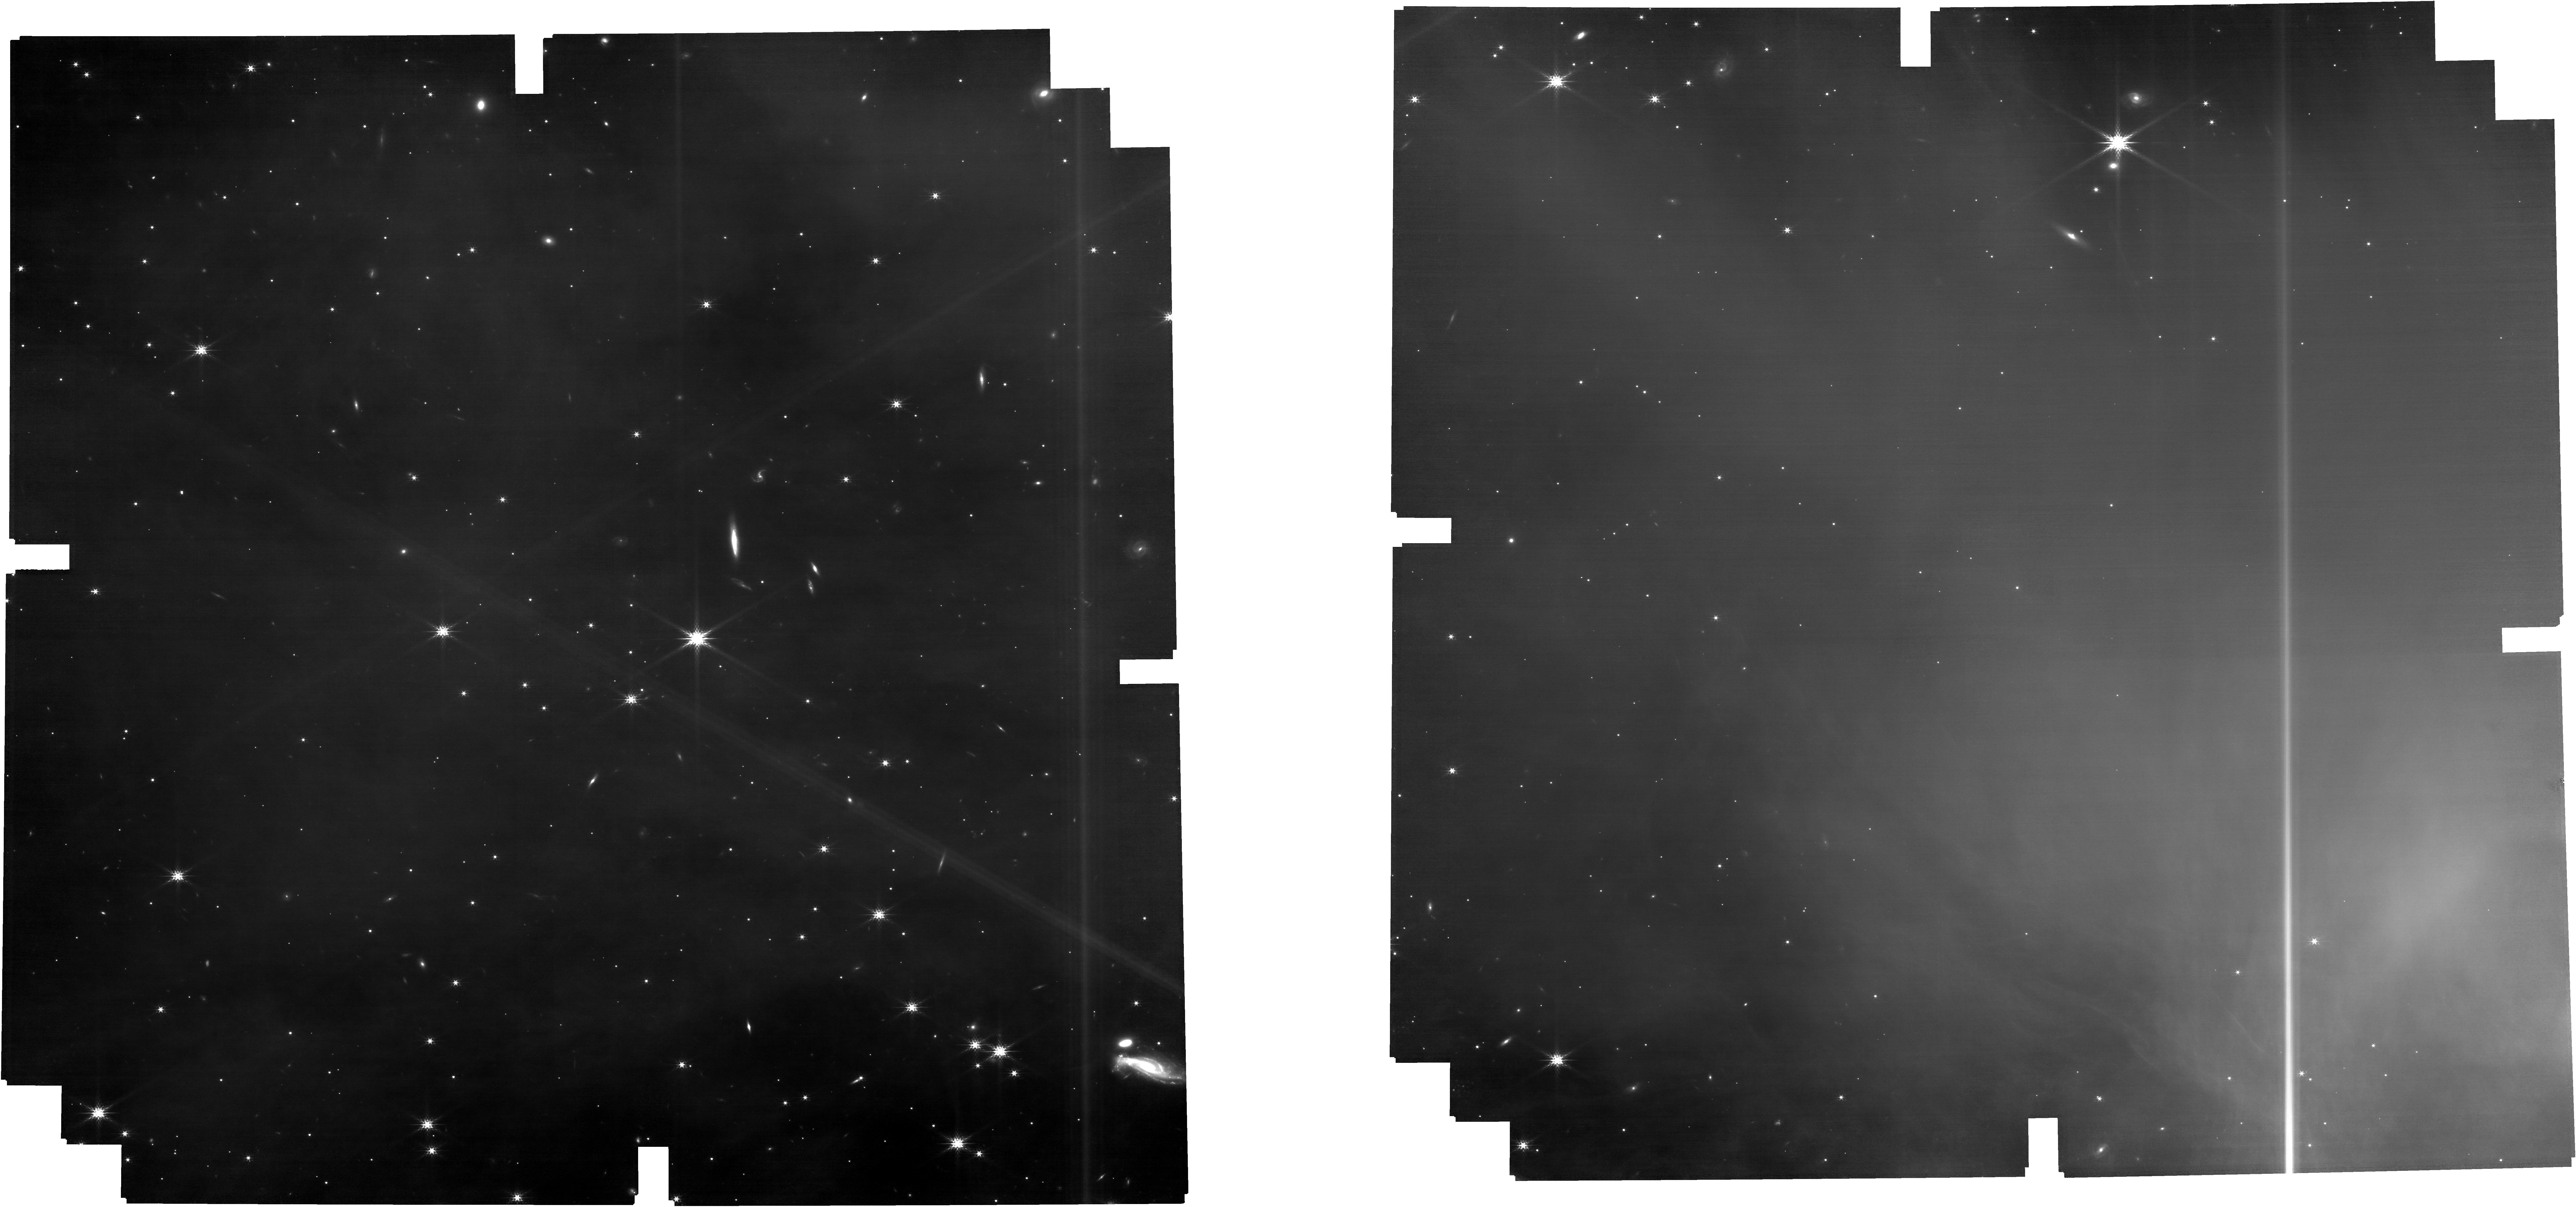
Target: CHAMMS1-C2-FIELD. Instrument: NIRCAM. Filter: F200W. Exposure: 1.7 h. Observation ID: jw01309-o026_t005_nircam_clear-f200w

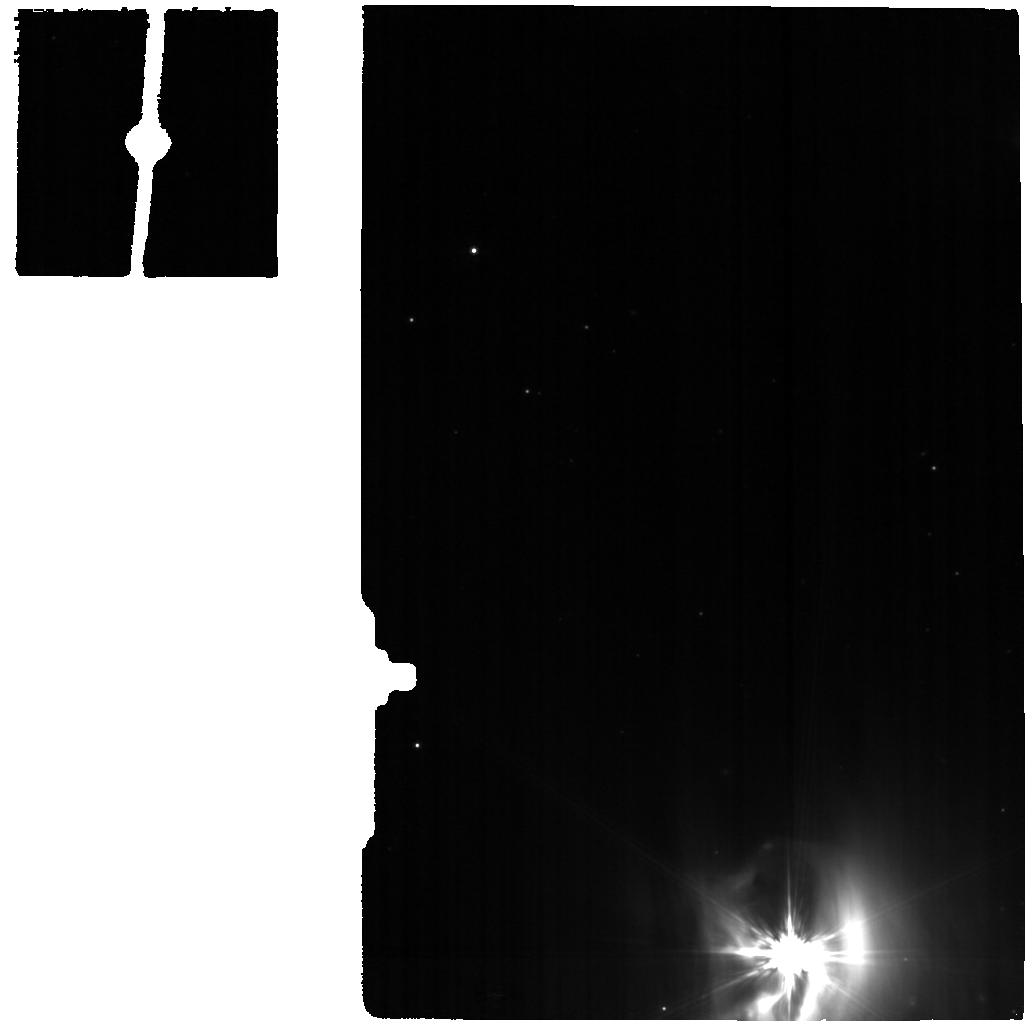
Target: CED110IRS4-MIRI-copy. Instrument: MIRI. Filter: F770W. Exposure: 1.4 h. Observation ID: jw01309-o027_t018_miri_f770w

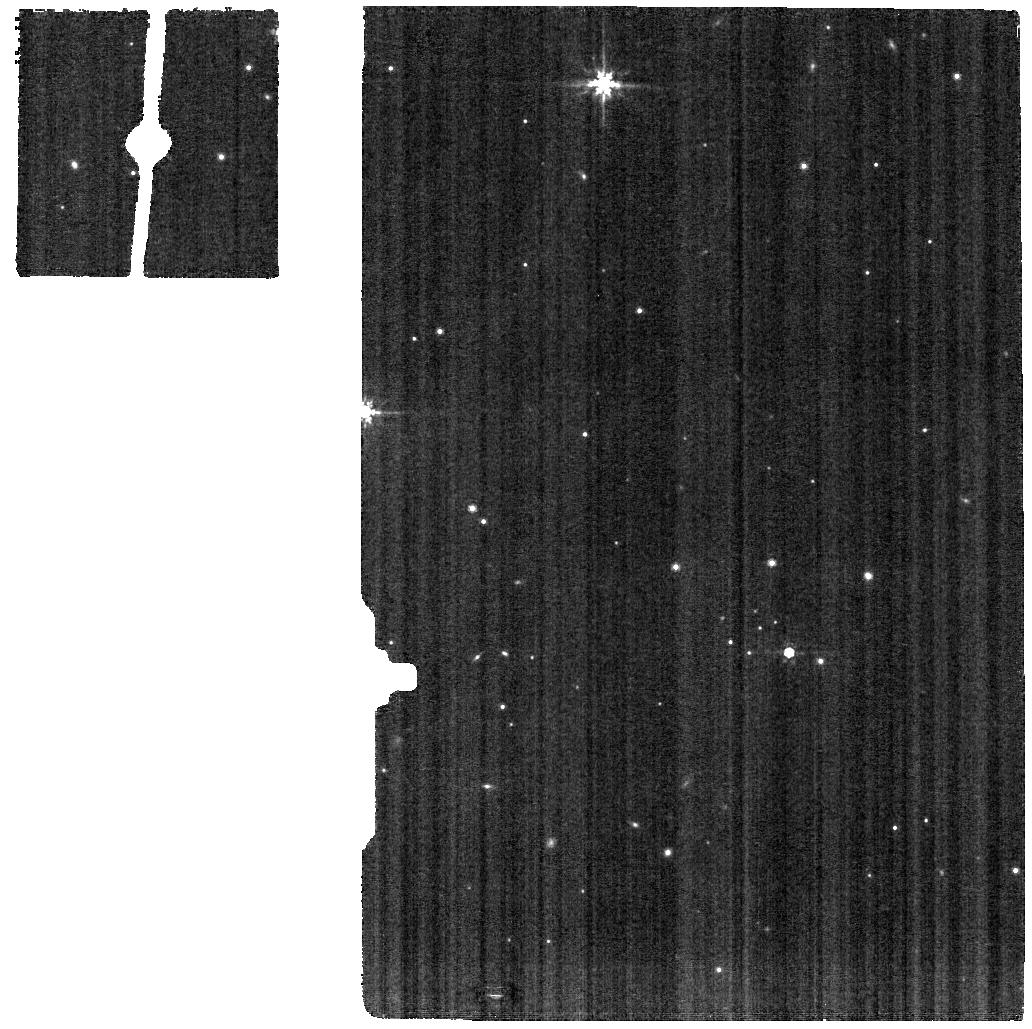
Target: HH48B-SKY-MIRI. Instrument: MIRI. Filter: F770W. Exposure: 1.4 h. Observation ID: jw01309-o010_t011_miri_f770w

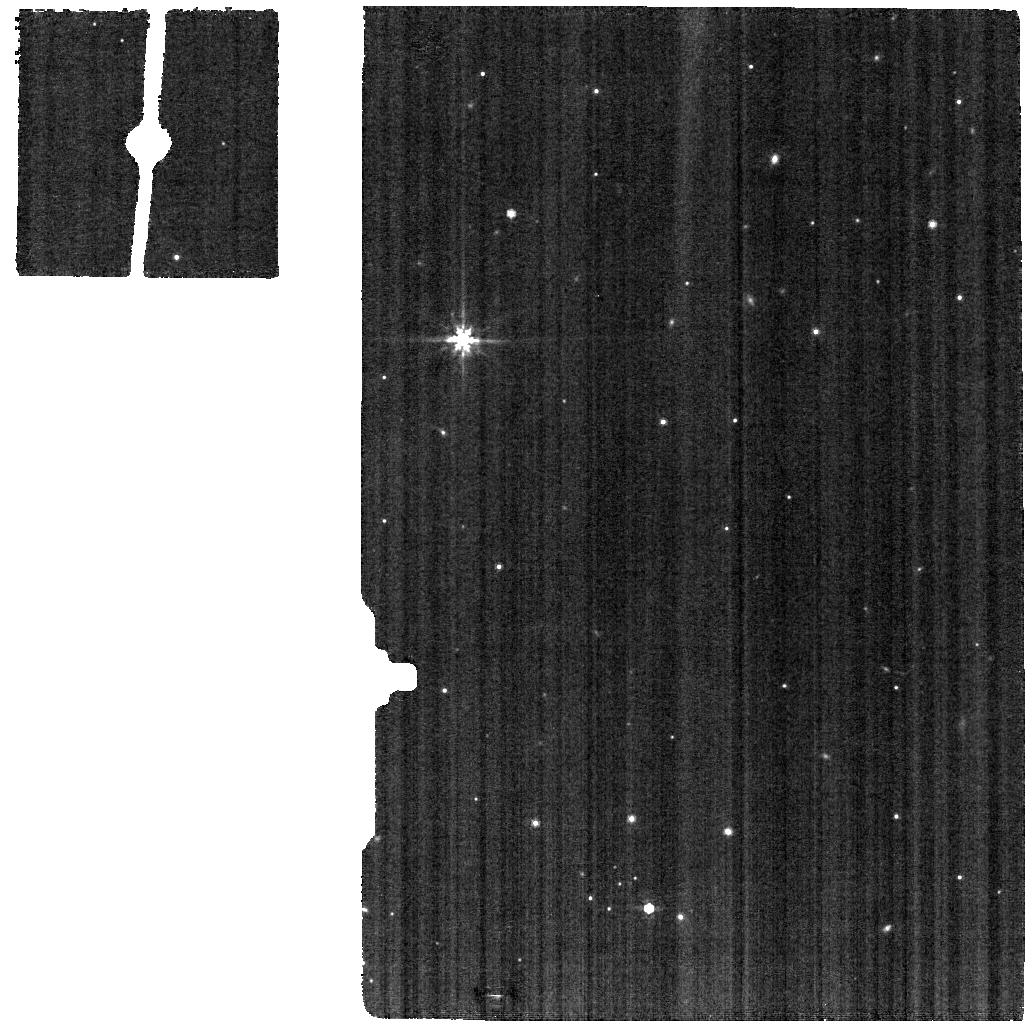
Target: HH48B-MIRI. Instrument: MIRI. Filter: F770W. Exposure: 1.4 h. Observation ID: jw01309-o009_t016_miri_f770w

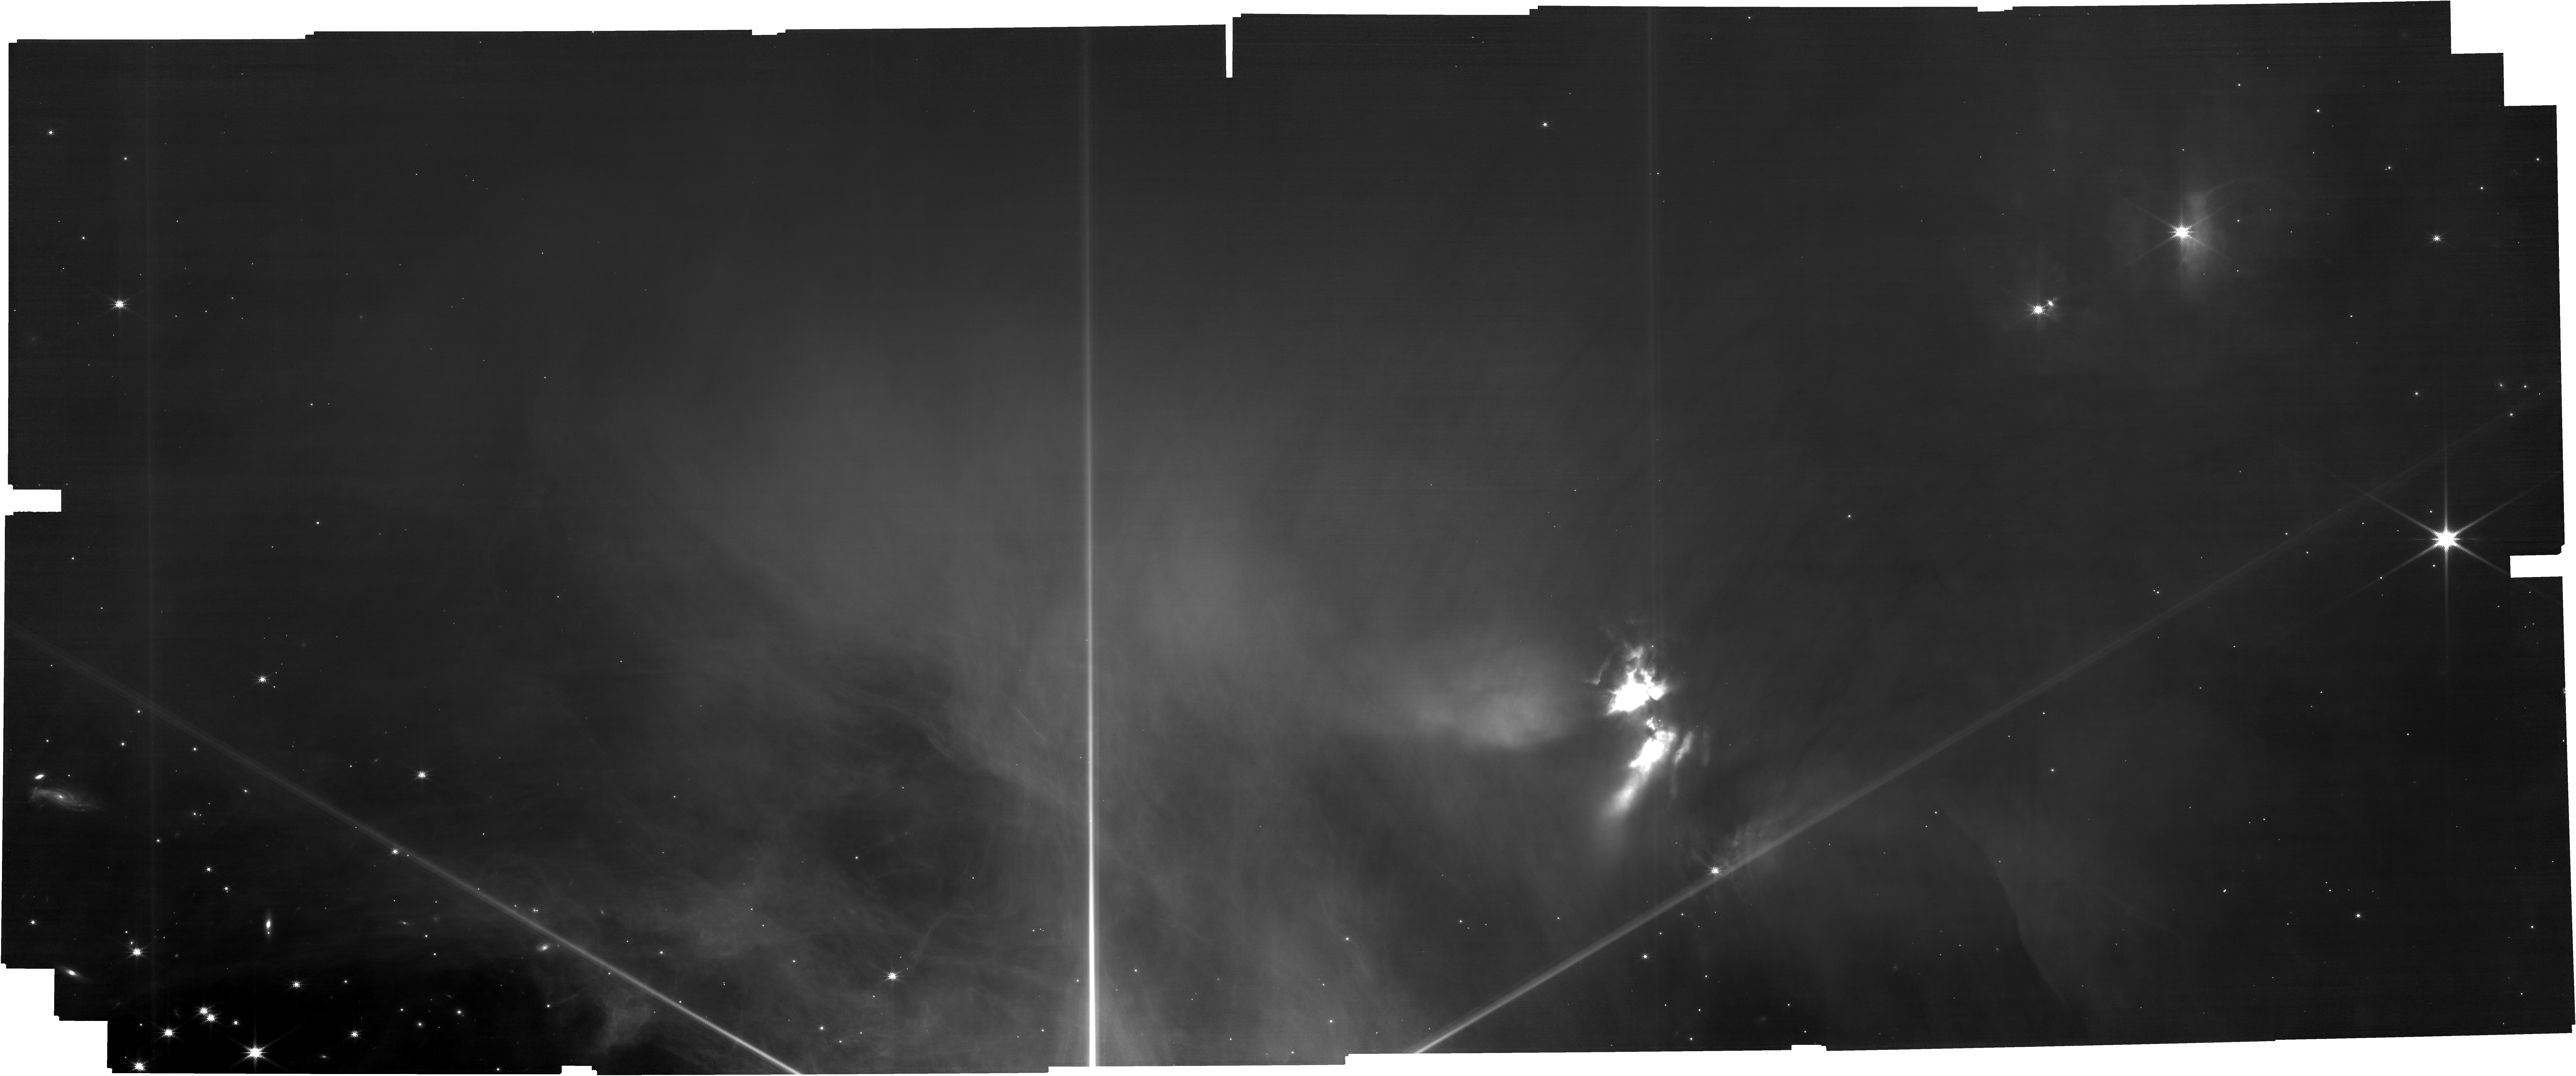
Target: CHAMMS1-C2-FIELD. Instrument: NIRCAM. Filter: F150W. Exposure: 1.7 h. Observation ID: jw01309-o023_t005_nircam_clear-f150w

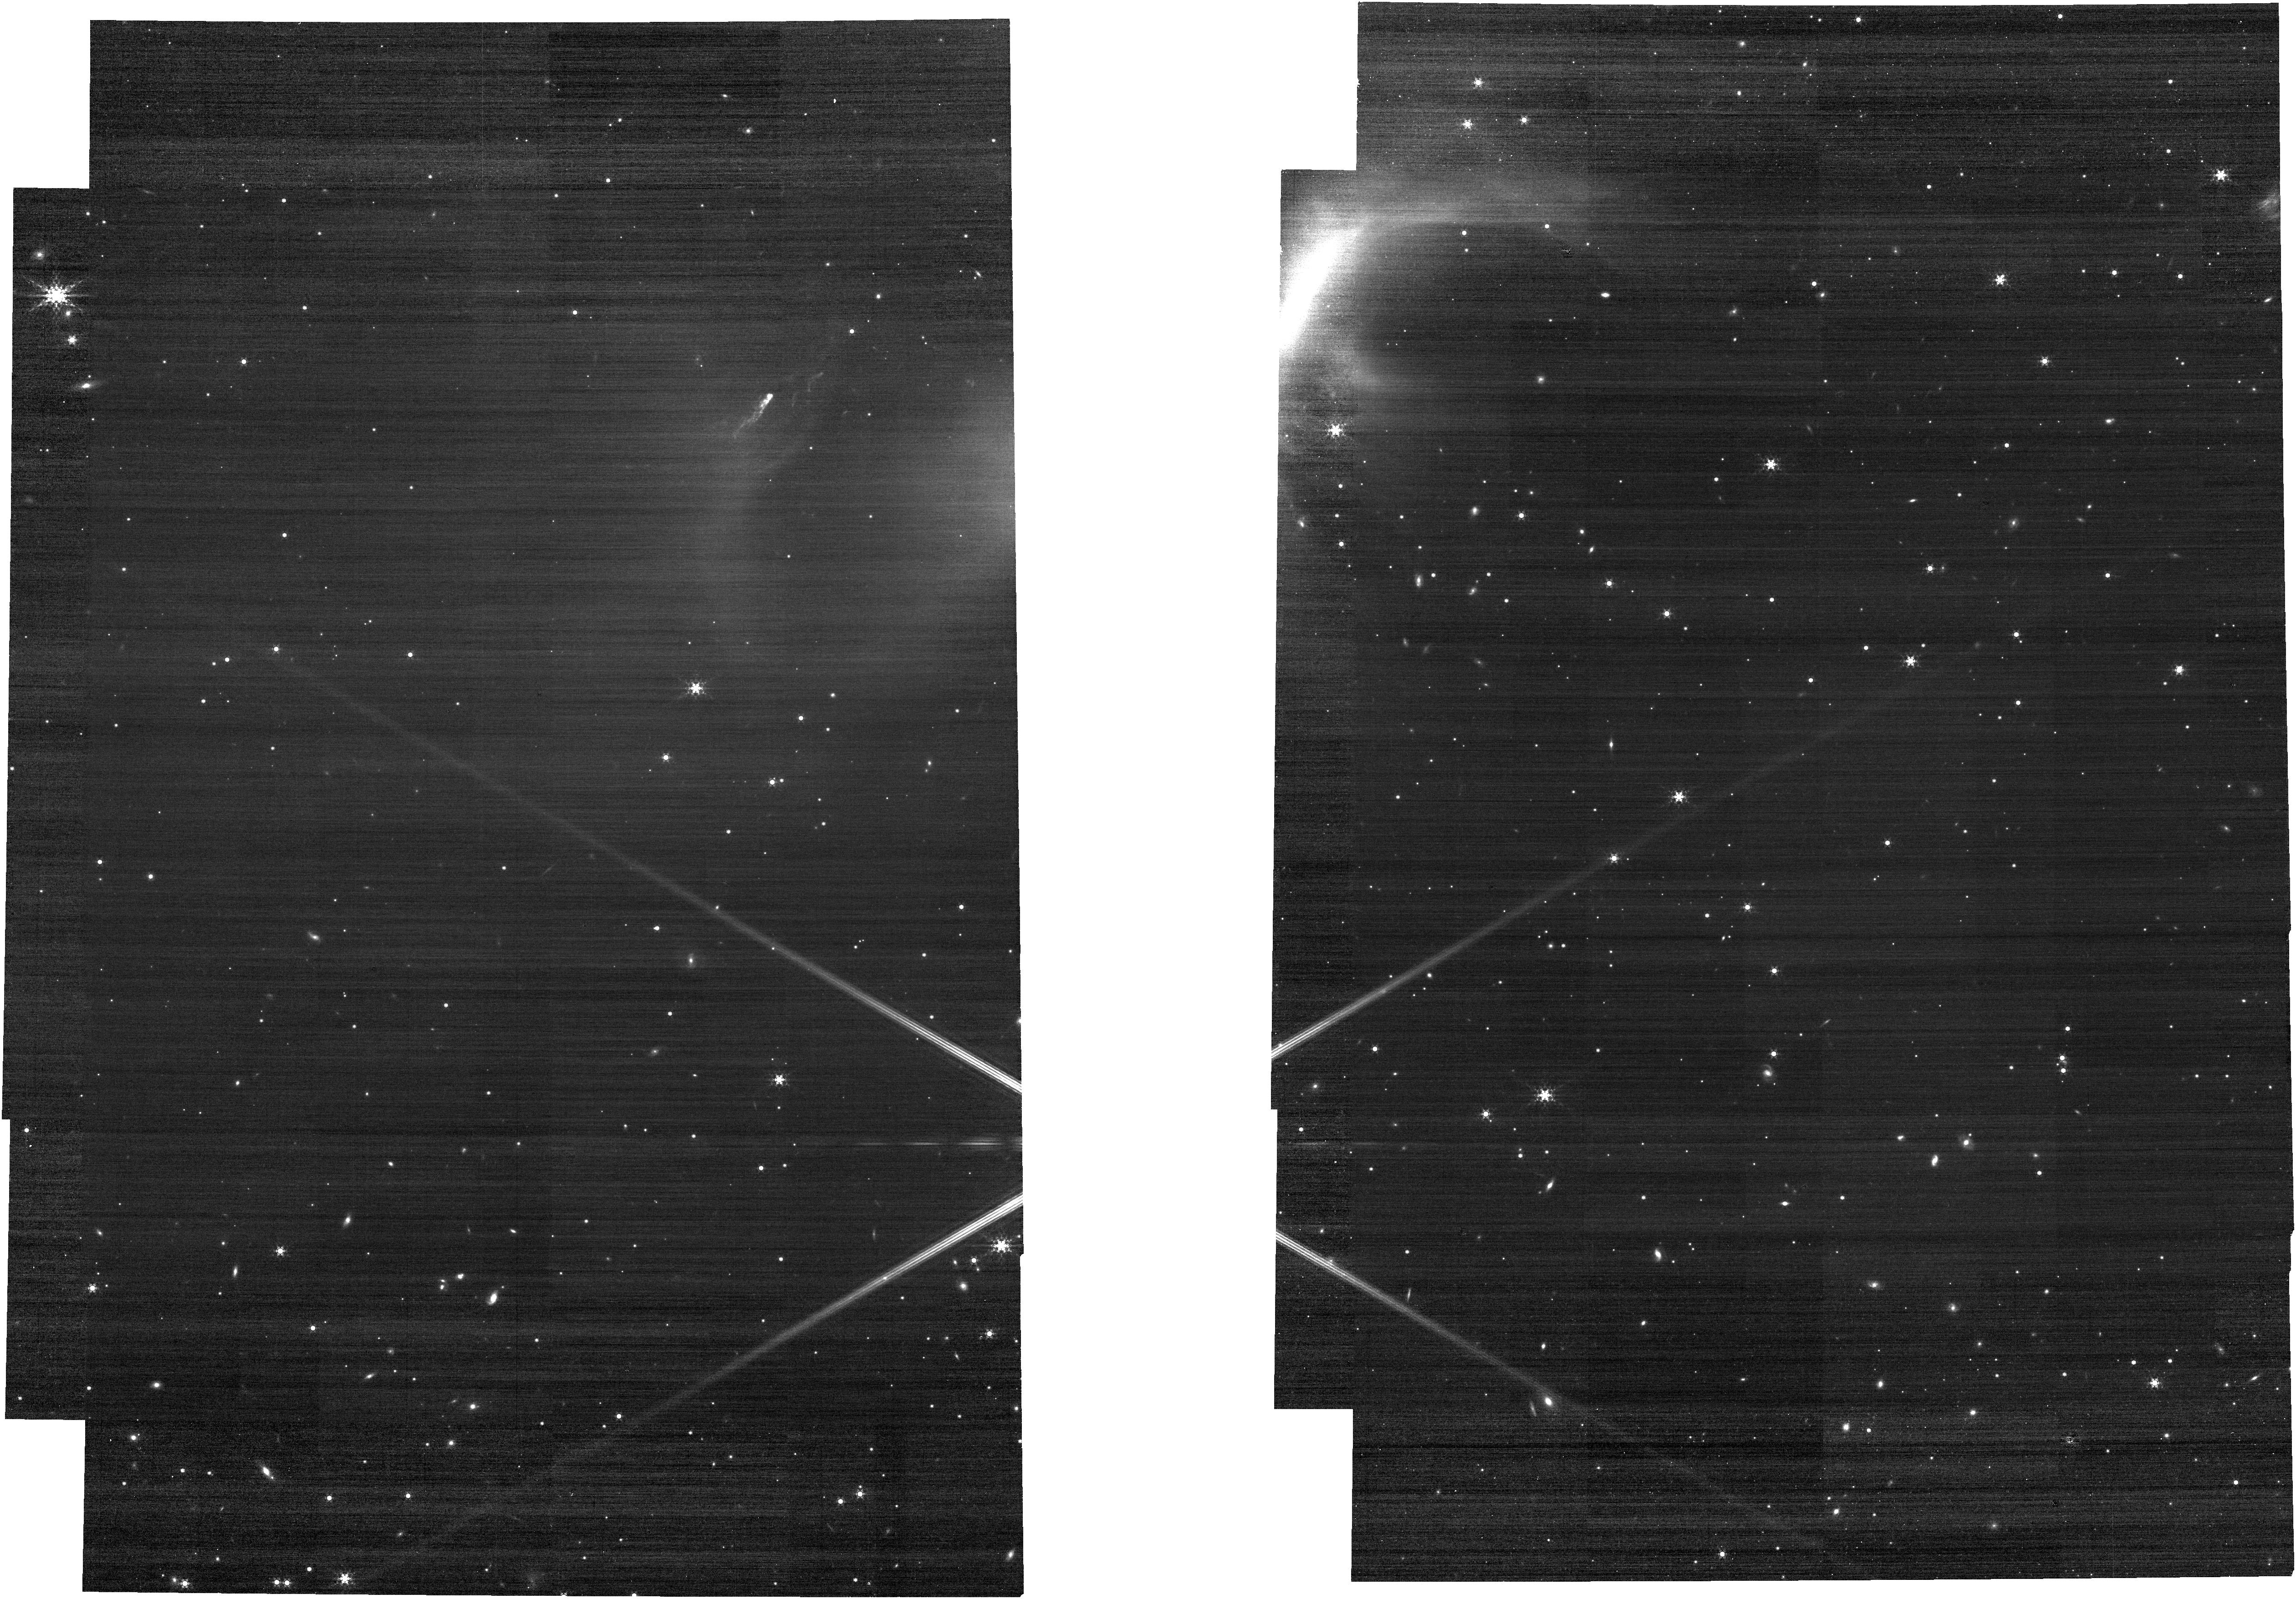
Target: CHAMMS1-C2-FIELD. Instrument: NIRCAM. Filter: F410M. Exposure: 5 min. Observation ID: jw01309-o024_t005_nircam_clear-f410m

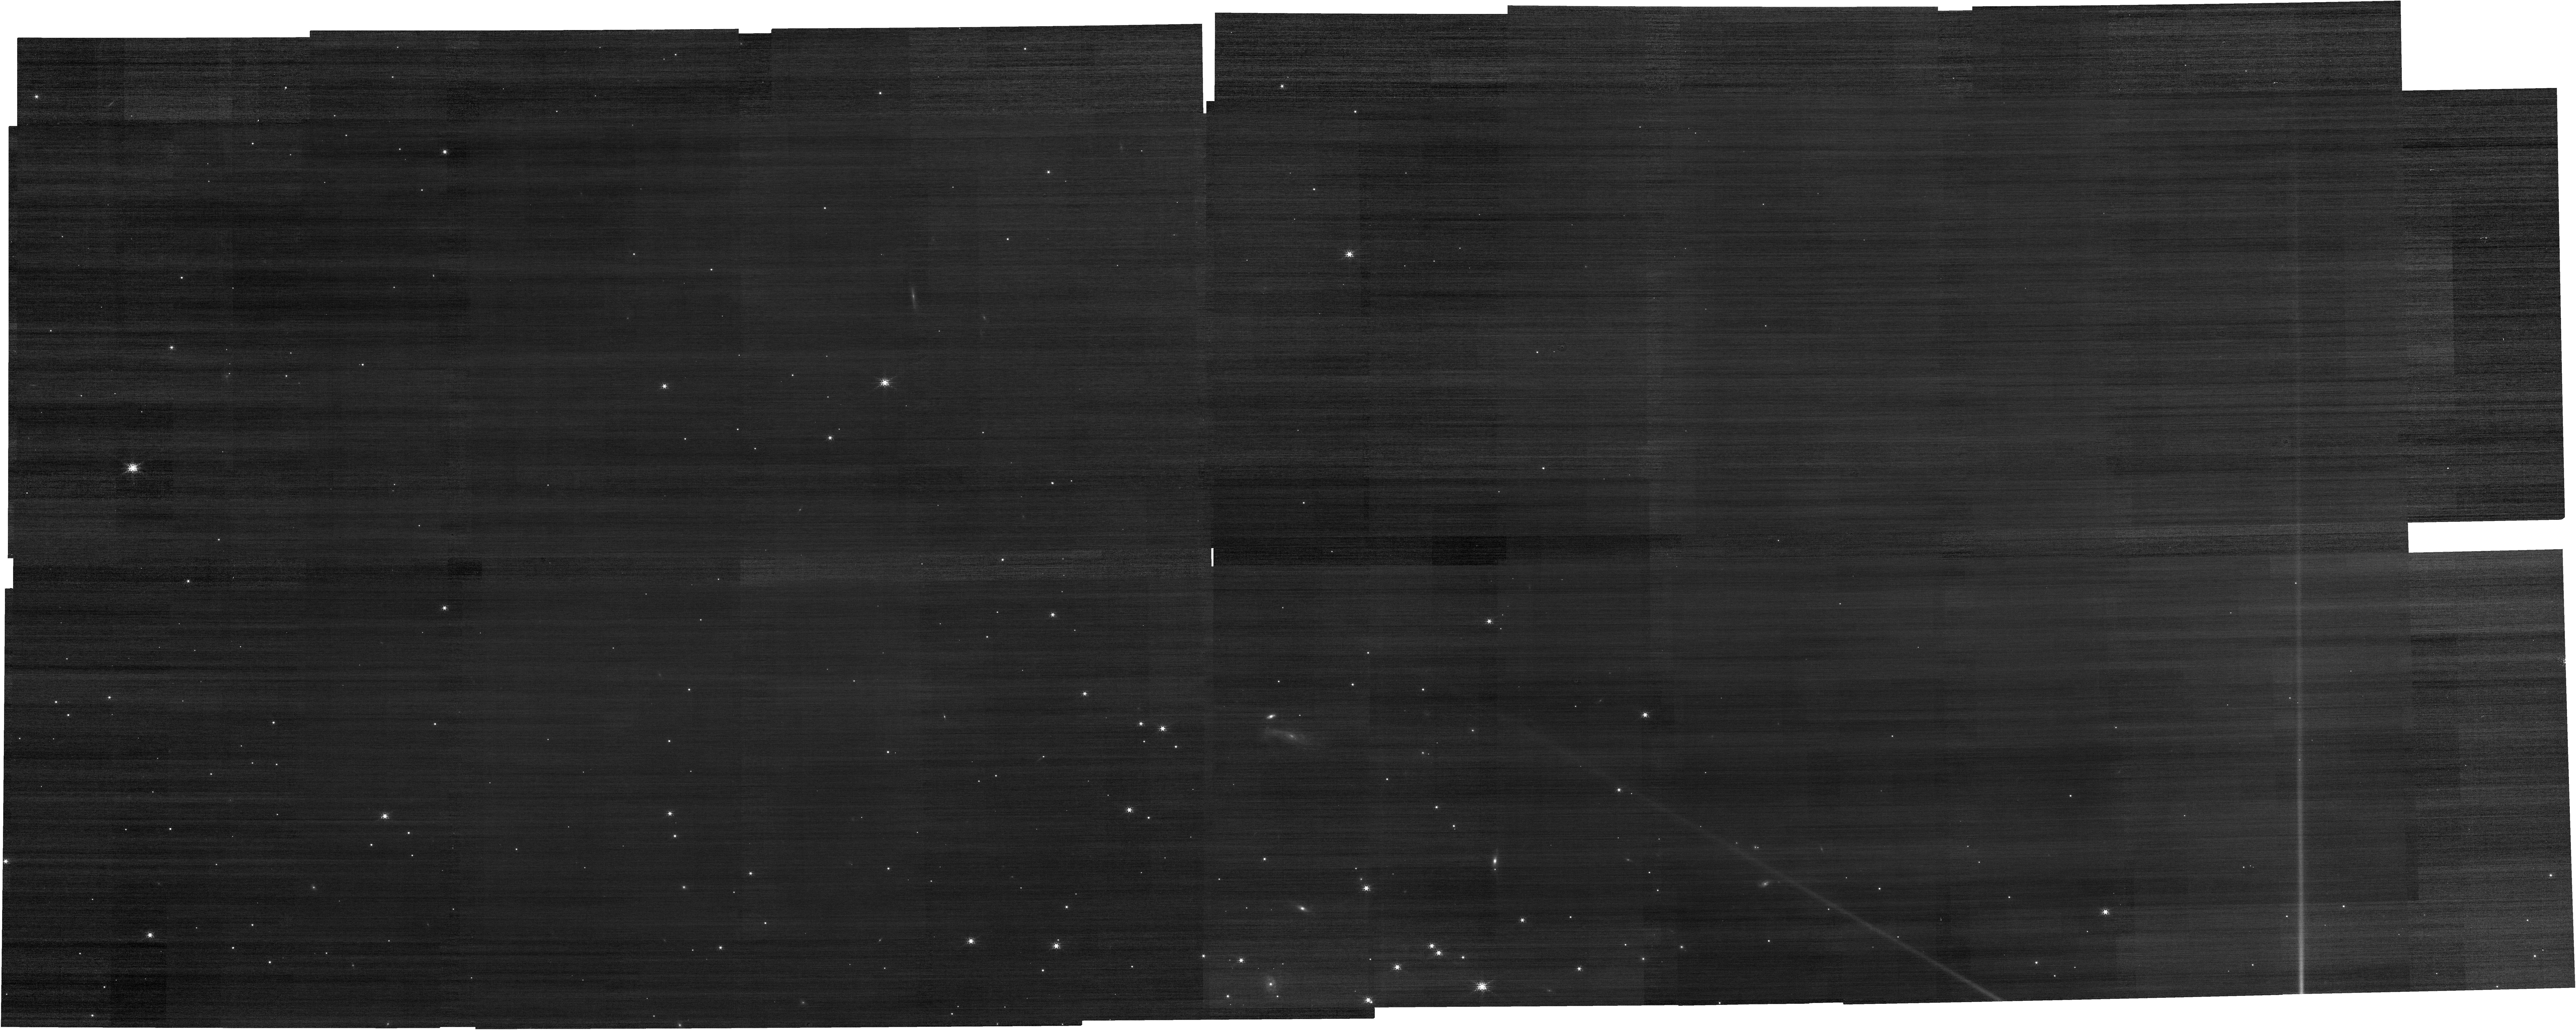
Target: CHAMMS1-C2-FIELD. Instrument: NIRCAM. Filter: F182M. Exposure: 5 min. Observation ID: jw01309-o025_t005_nircam_clear-f182m

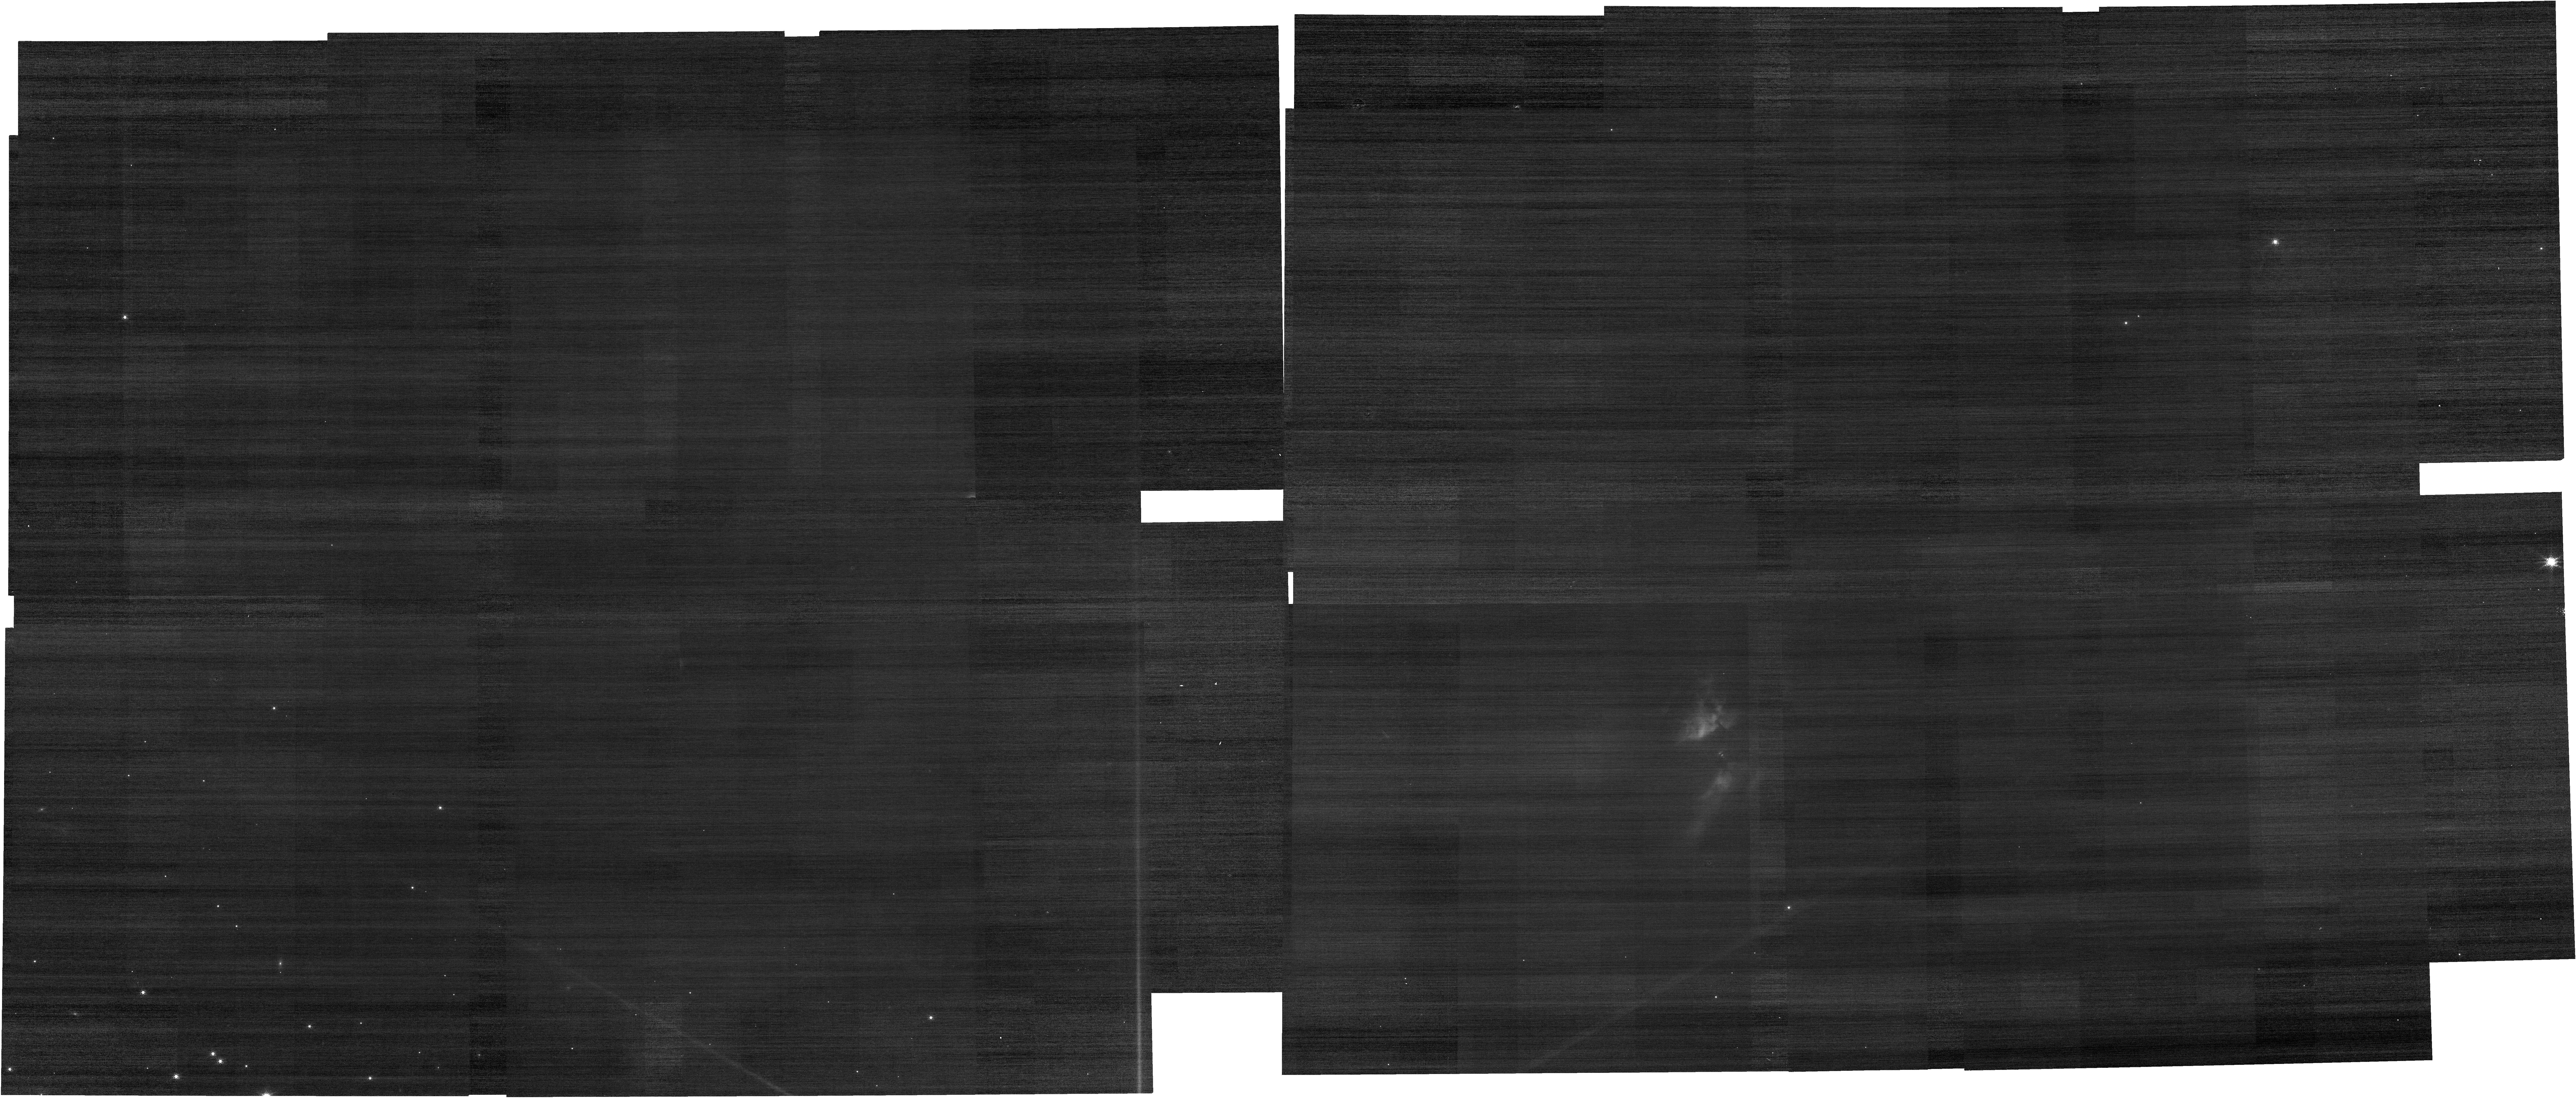
Target: CHAMMS1-C2-FIELD. Instrument: NIRCAM. Filter: F140M. Exposure: 4 min. Observation ID: jw01309-o023_t005_nircam_clear-f140m

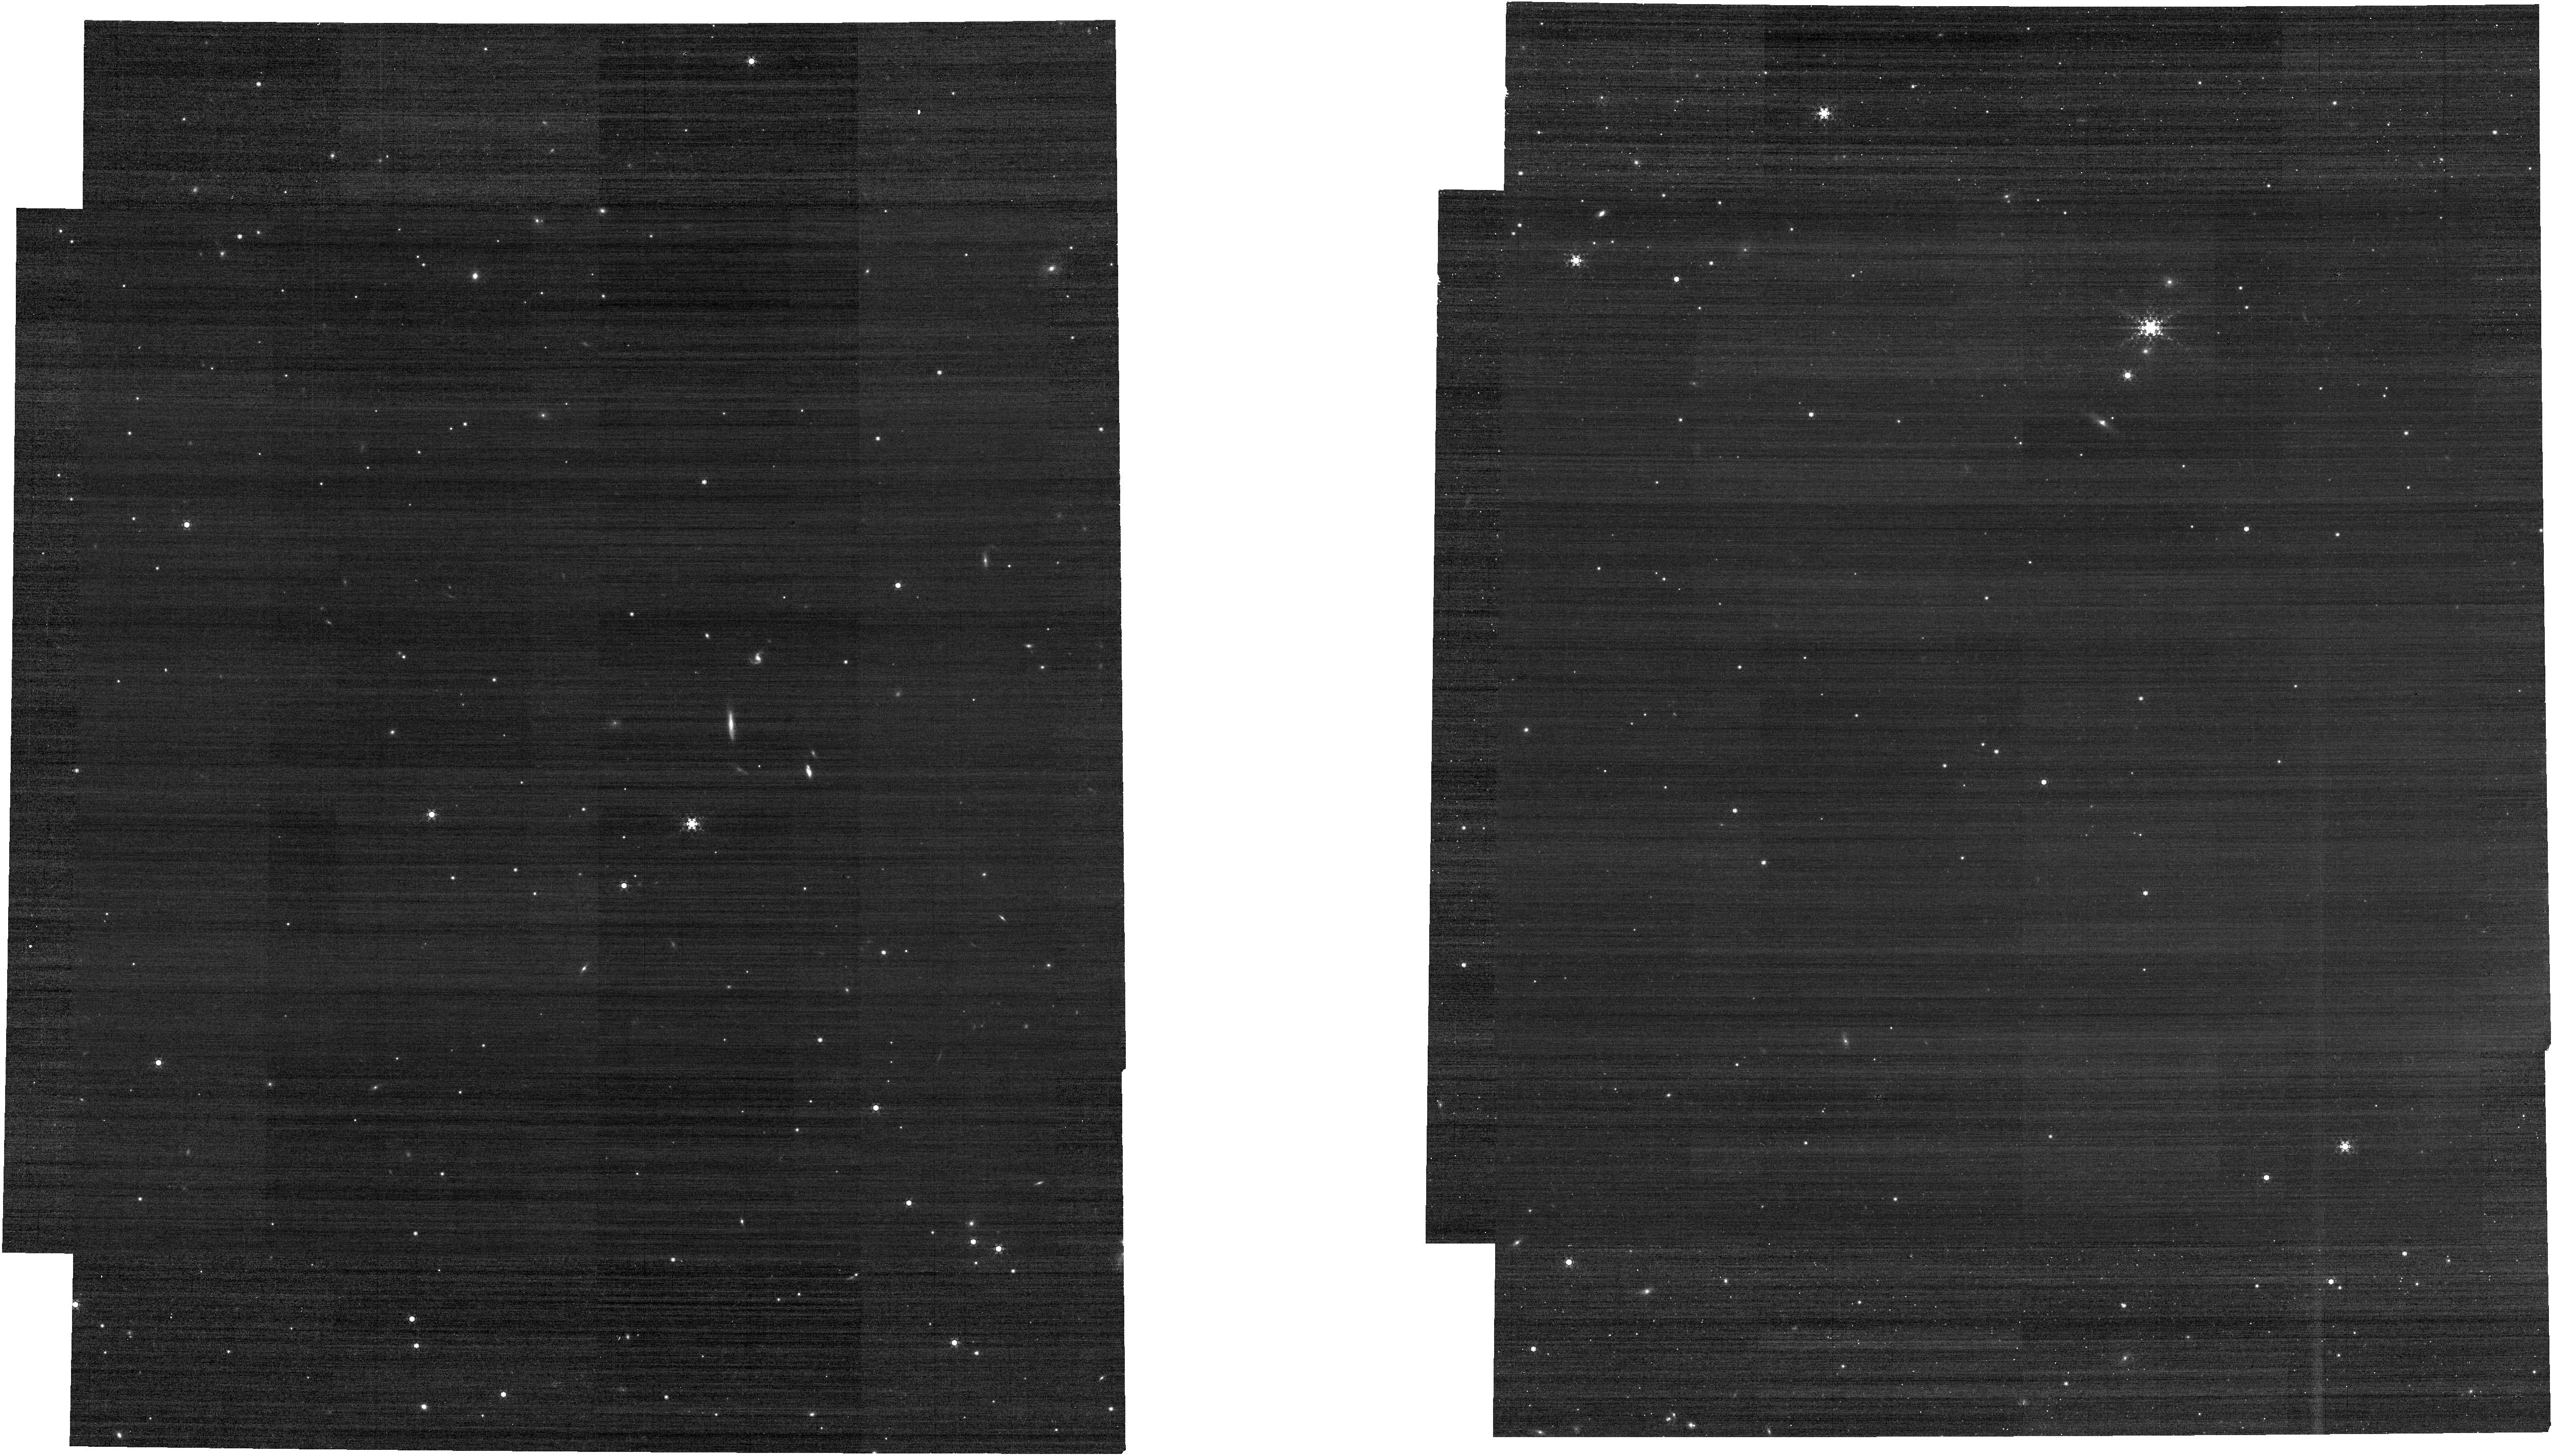
Target: CHAMMS1-C2-FIELD. Instrument: NIRCAM. Filter: F430M. Exposure: 5 min. Observation ID: jw01309-o026_t005_nircam_clear-f430m

IceAge: Chemical evolution of ices during star formation (PI: McClure, Melissa)

Icy grain mantles are the main reservoir for volatile elements in star-forming regions across the Universe, as well as the formation site of pre-biotic complex organic molecules (COMs) seen in our Solar System. We propose to trace the evolution of pristine and complex ice chemistry in a representative low-mass star-forming region through observations of a: pre-stellar core, Class 0 protostar, Class I protostar, and protoplanetary disk. Comparing high spectral resolution (R~1500-3000) and sensitivity (S/N~100-300) observations from 3 to 15 um to template spectra, we will map the spatial distribution of ices down to ~20-50 AU in these targets to identify when, and at what visual extinction, the formation of each ice species begins. Such high-resolution spectra will allow us to search for new COMs, as well as distinguish between different ice morphologies, thermal histories, and mixing environments. The analysis of these data will result in science products beneficial to Cycle 2 proposers. A newly updated public laboratory ice database will provide feature identifications for all of the expected ices, while a chemical model fit to the observed ice abundances will be released publically as a grid, with varied metallicity and UV fields to simulate other environments. We will create improved algorithms to extract NIRCAM WFSS spectra in crowded fields with extended sources as well as optimize the defringing of MIRI LRS spectra in order to recover broad spectral features. We anticipate that these resources will be particularly useful for astrochemistry and spectroscopy of fainter, extended targets like star forming regions of the SMC/LMC or more distant galaxies. NOI 32